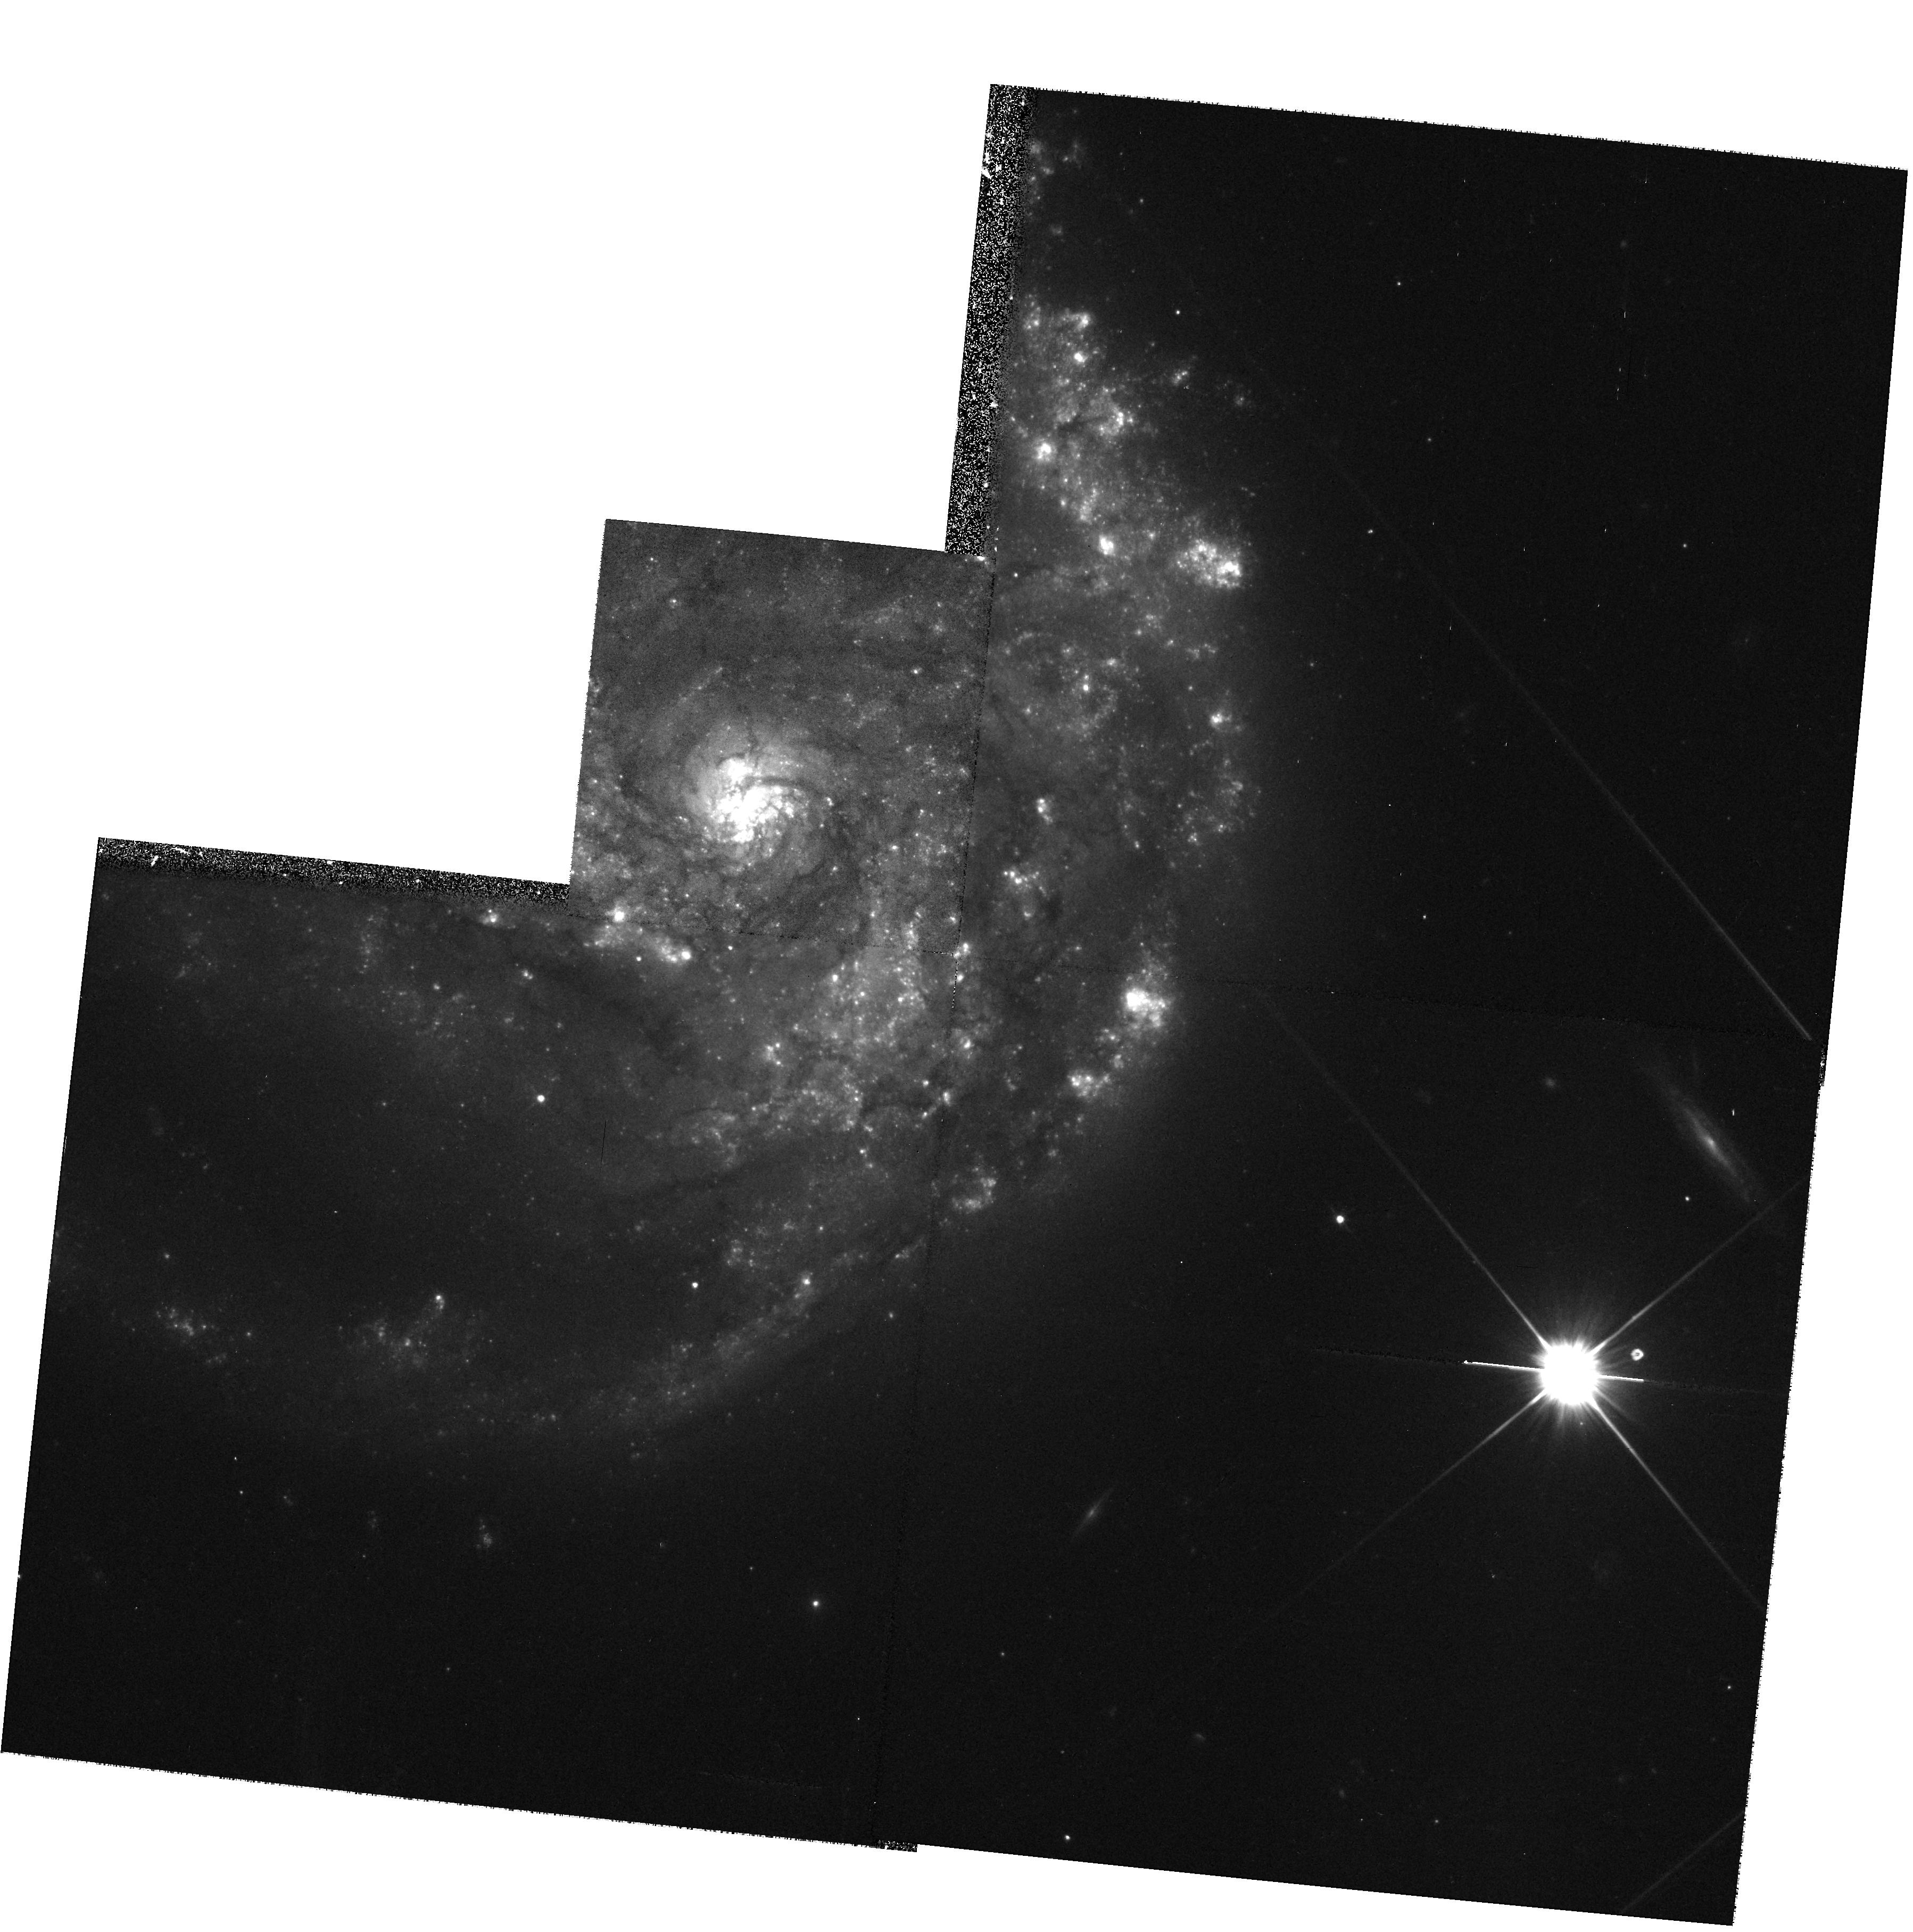
Target: NGC2276. Instrument: WFPC2/PC. Filter: F606W. Exposure: 9 min. Observation ID: hst_8597_21_wfpc2_pc_f606w_u67n21

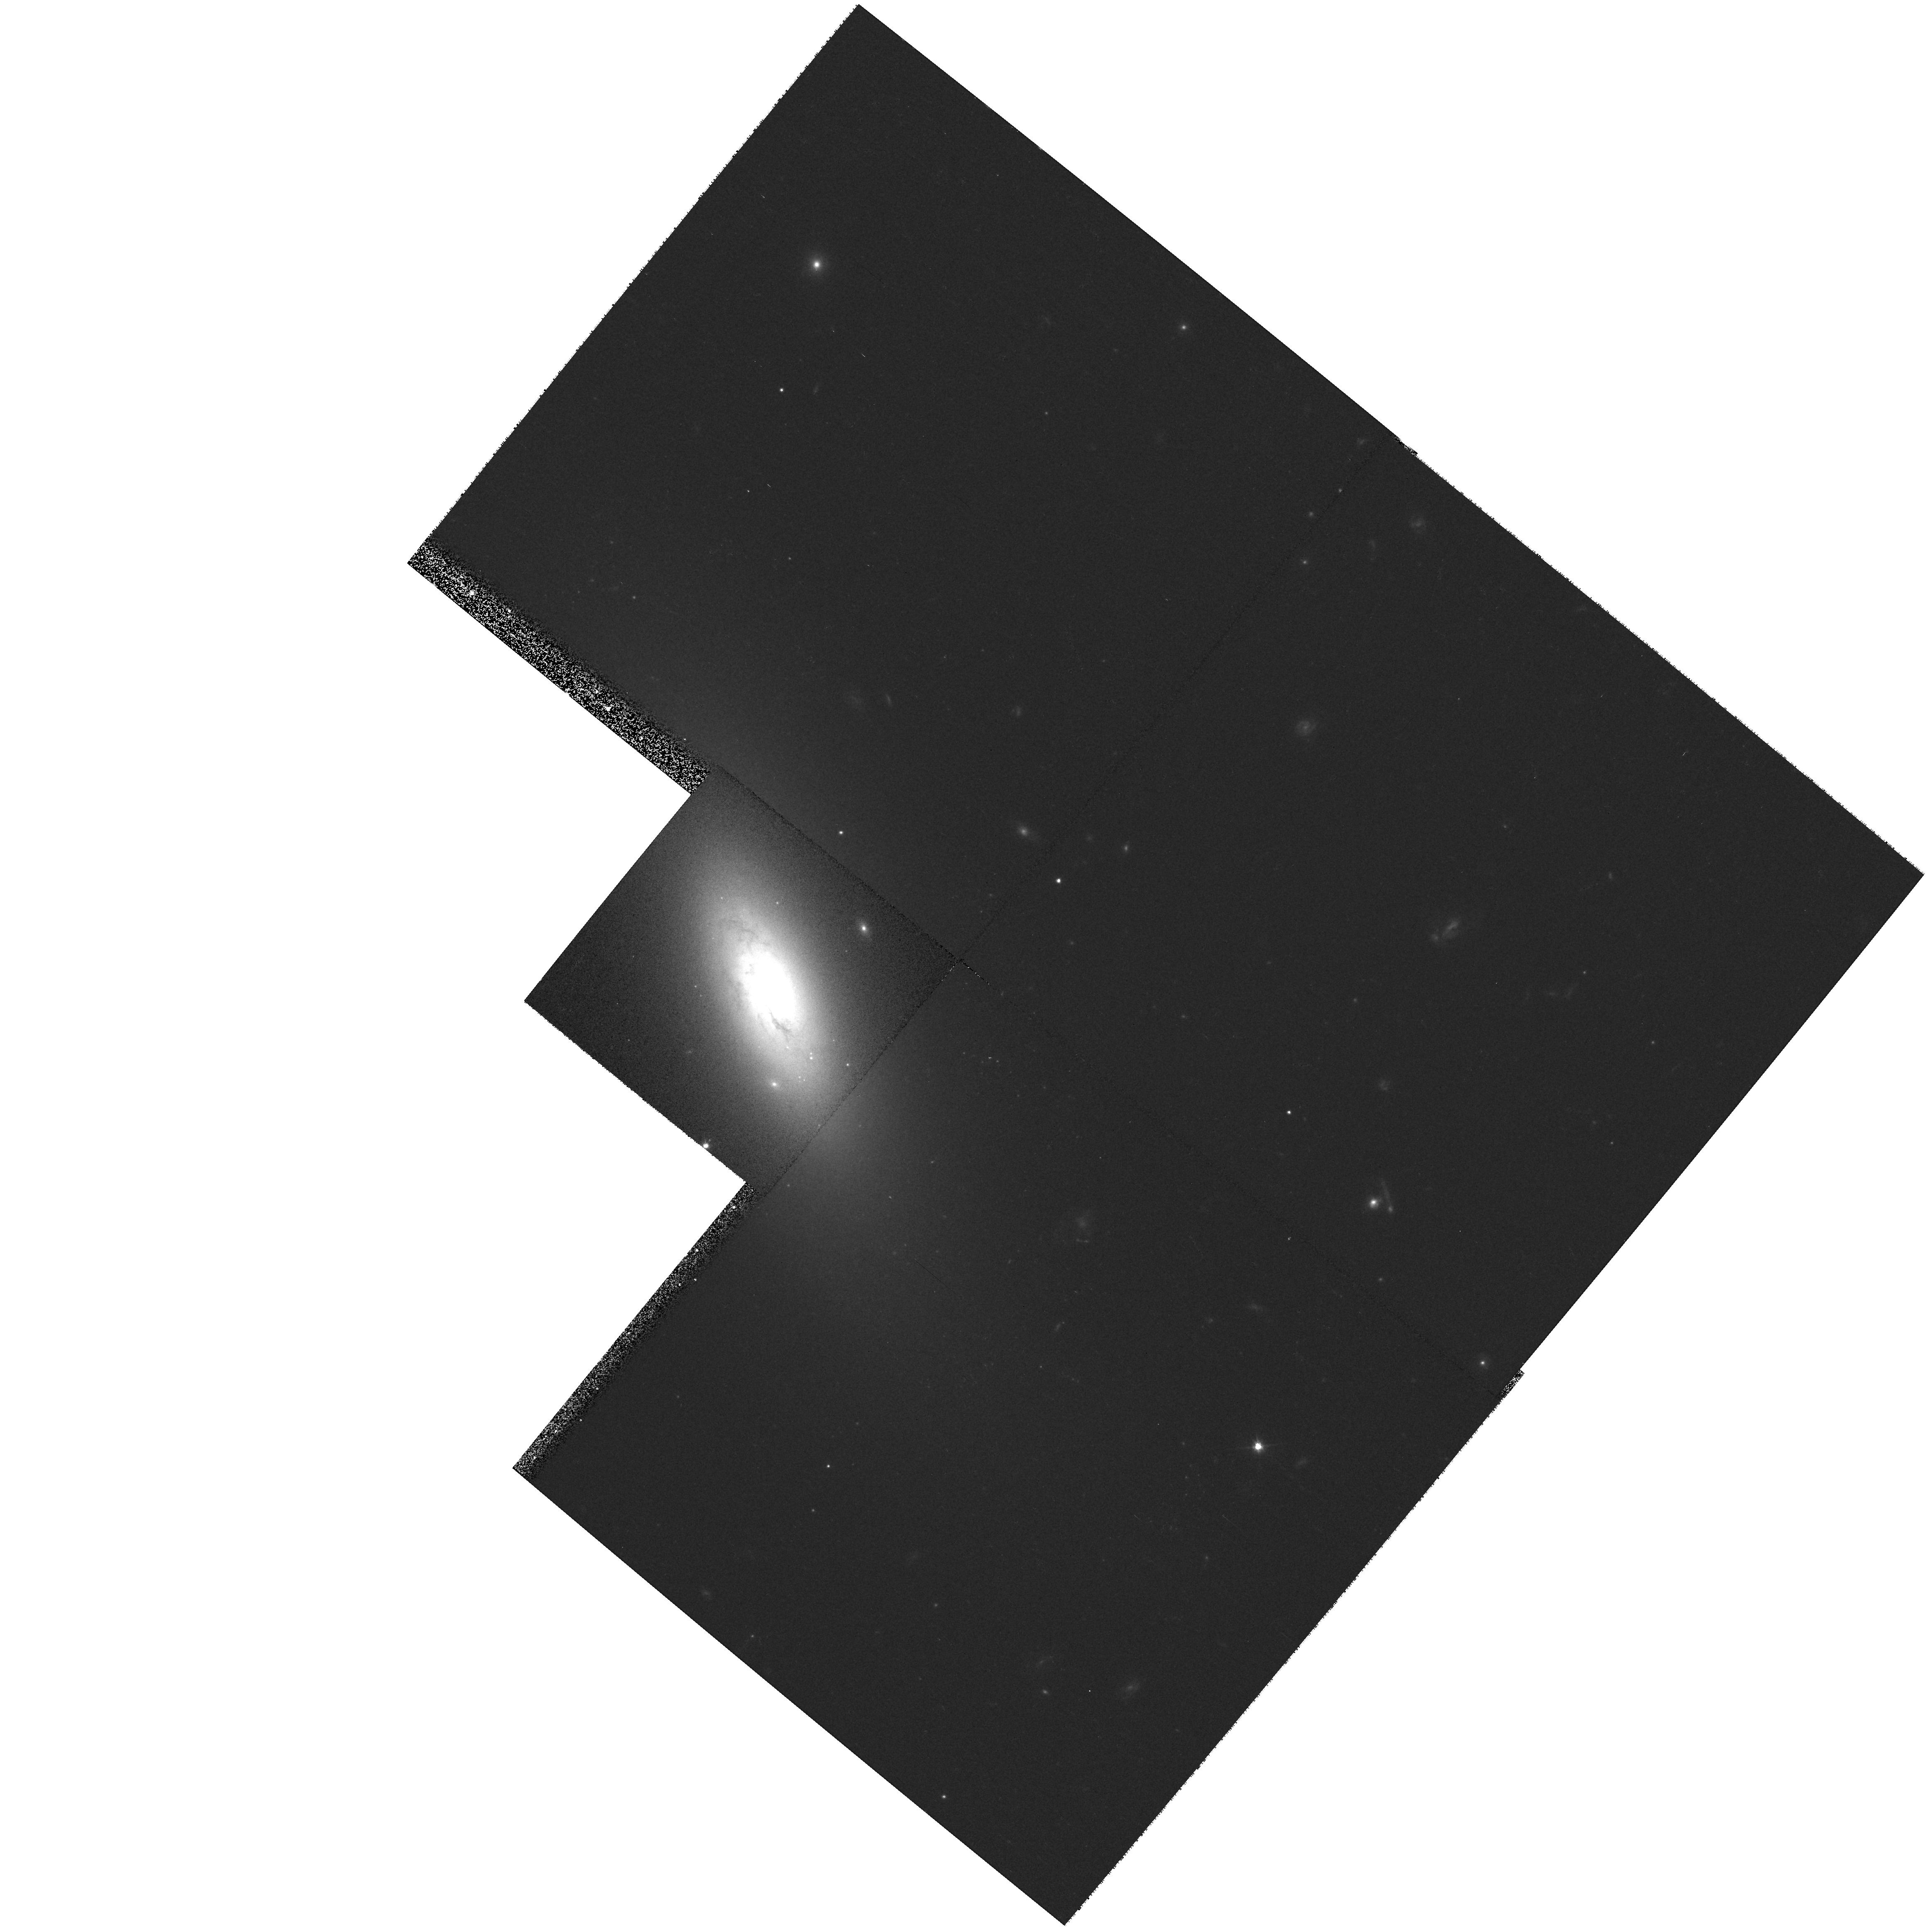
Target: NGC4117. Instrument: WFPC2/PC. Filter: F606W. Exposure: 9 min. Observation ID: hst_8597_38_wfpc2_pc_f606w_u67n38

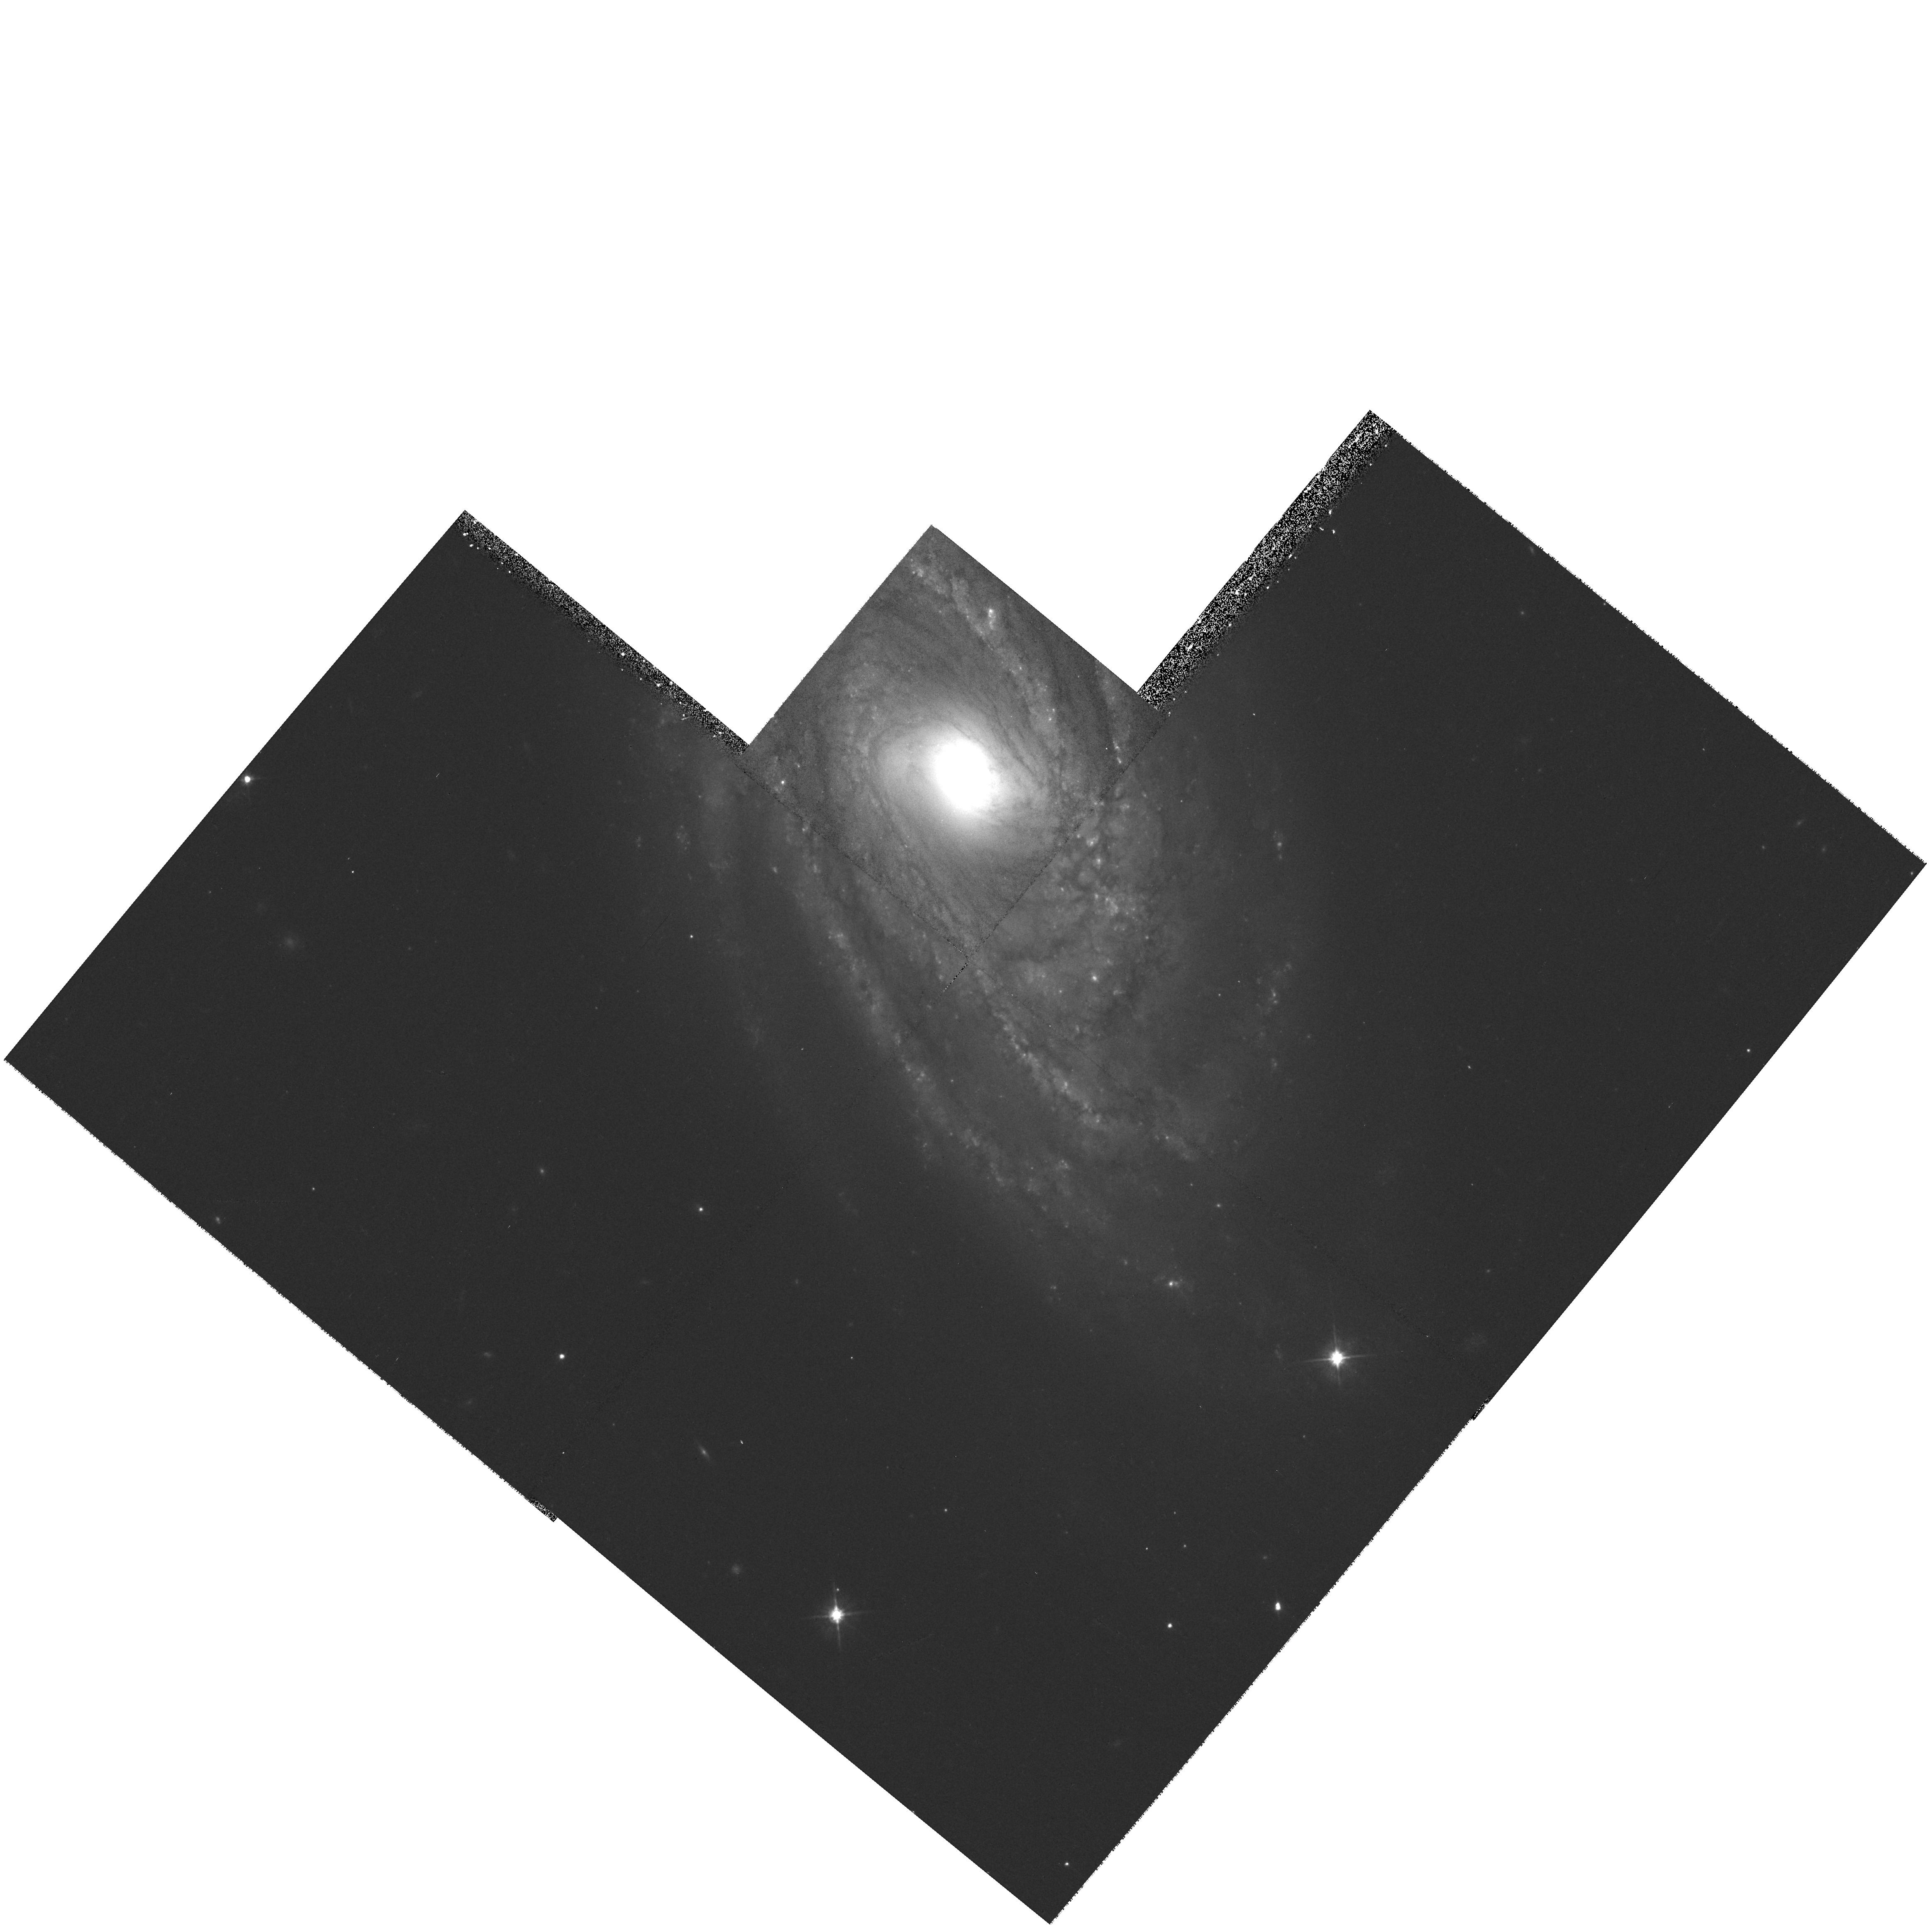
Target: NGC3145. Instrument: WFPC2/PC. Filter: F606W. Exposure: 9 min. Observation ID: hst_8597_27_wfpc2_pc_f606w_u67n27

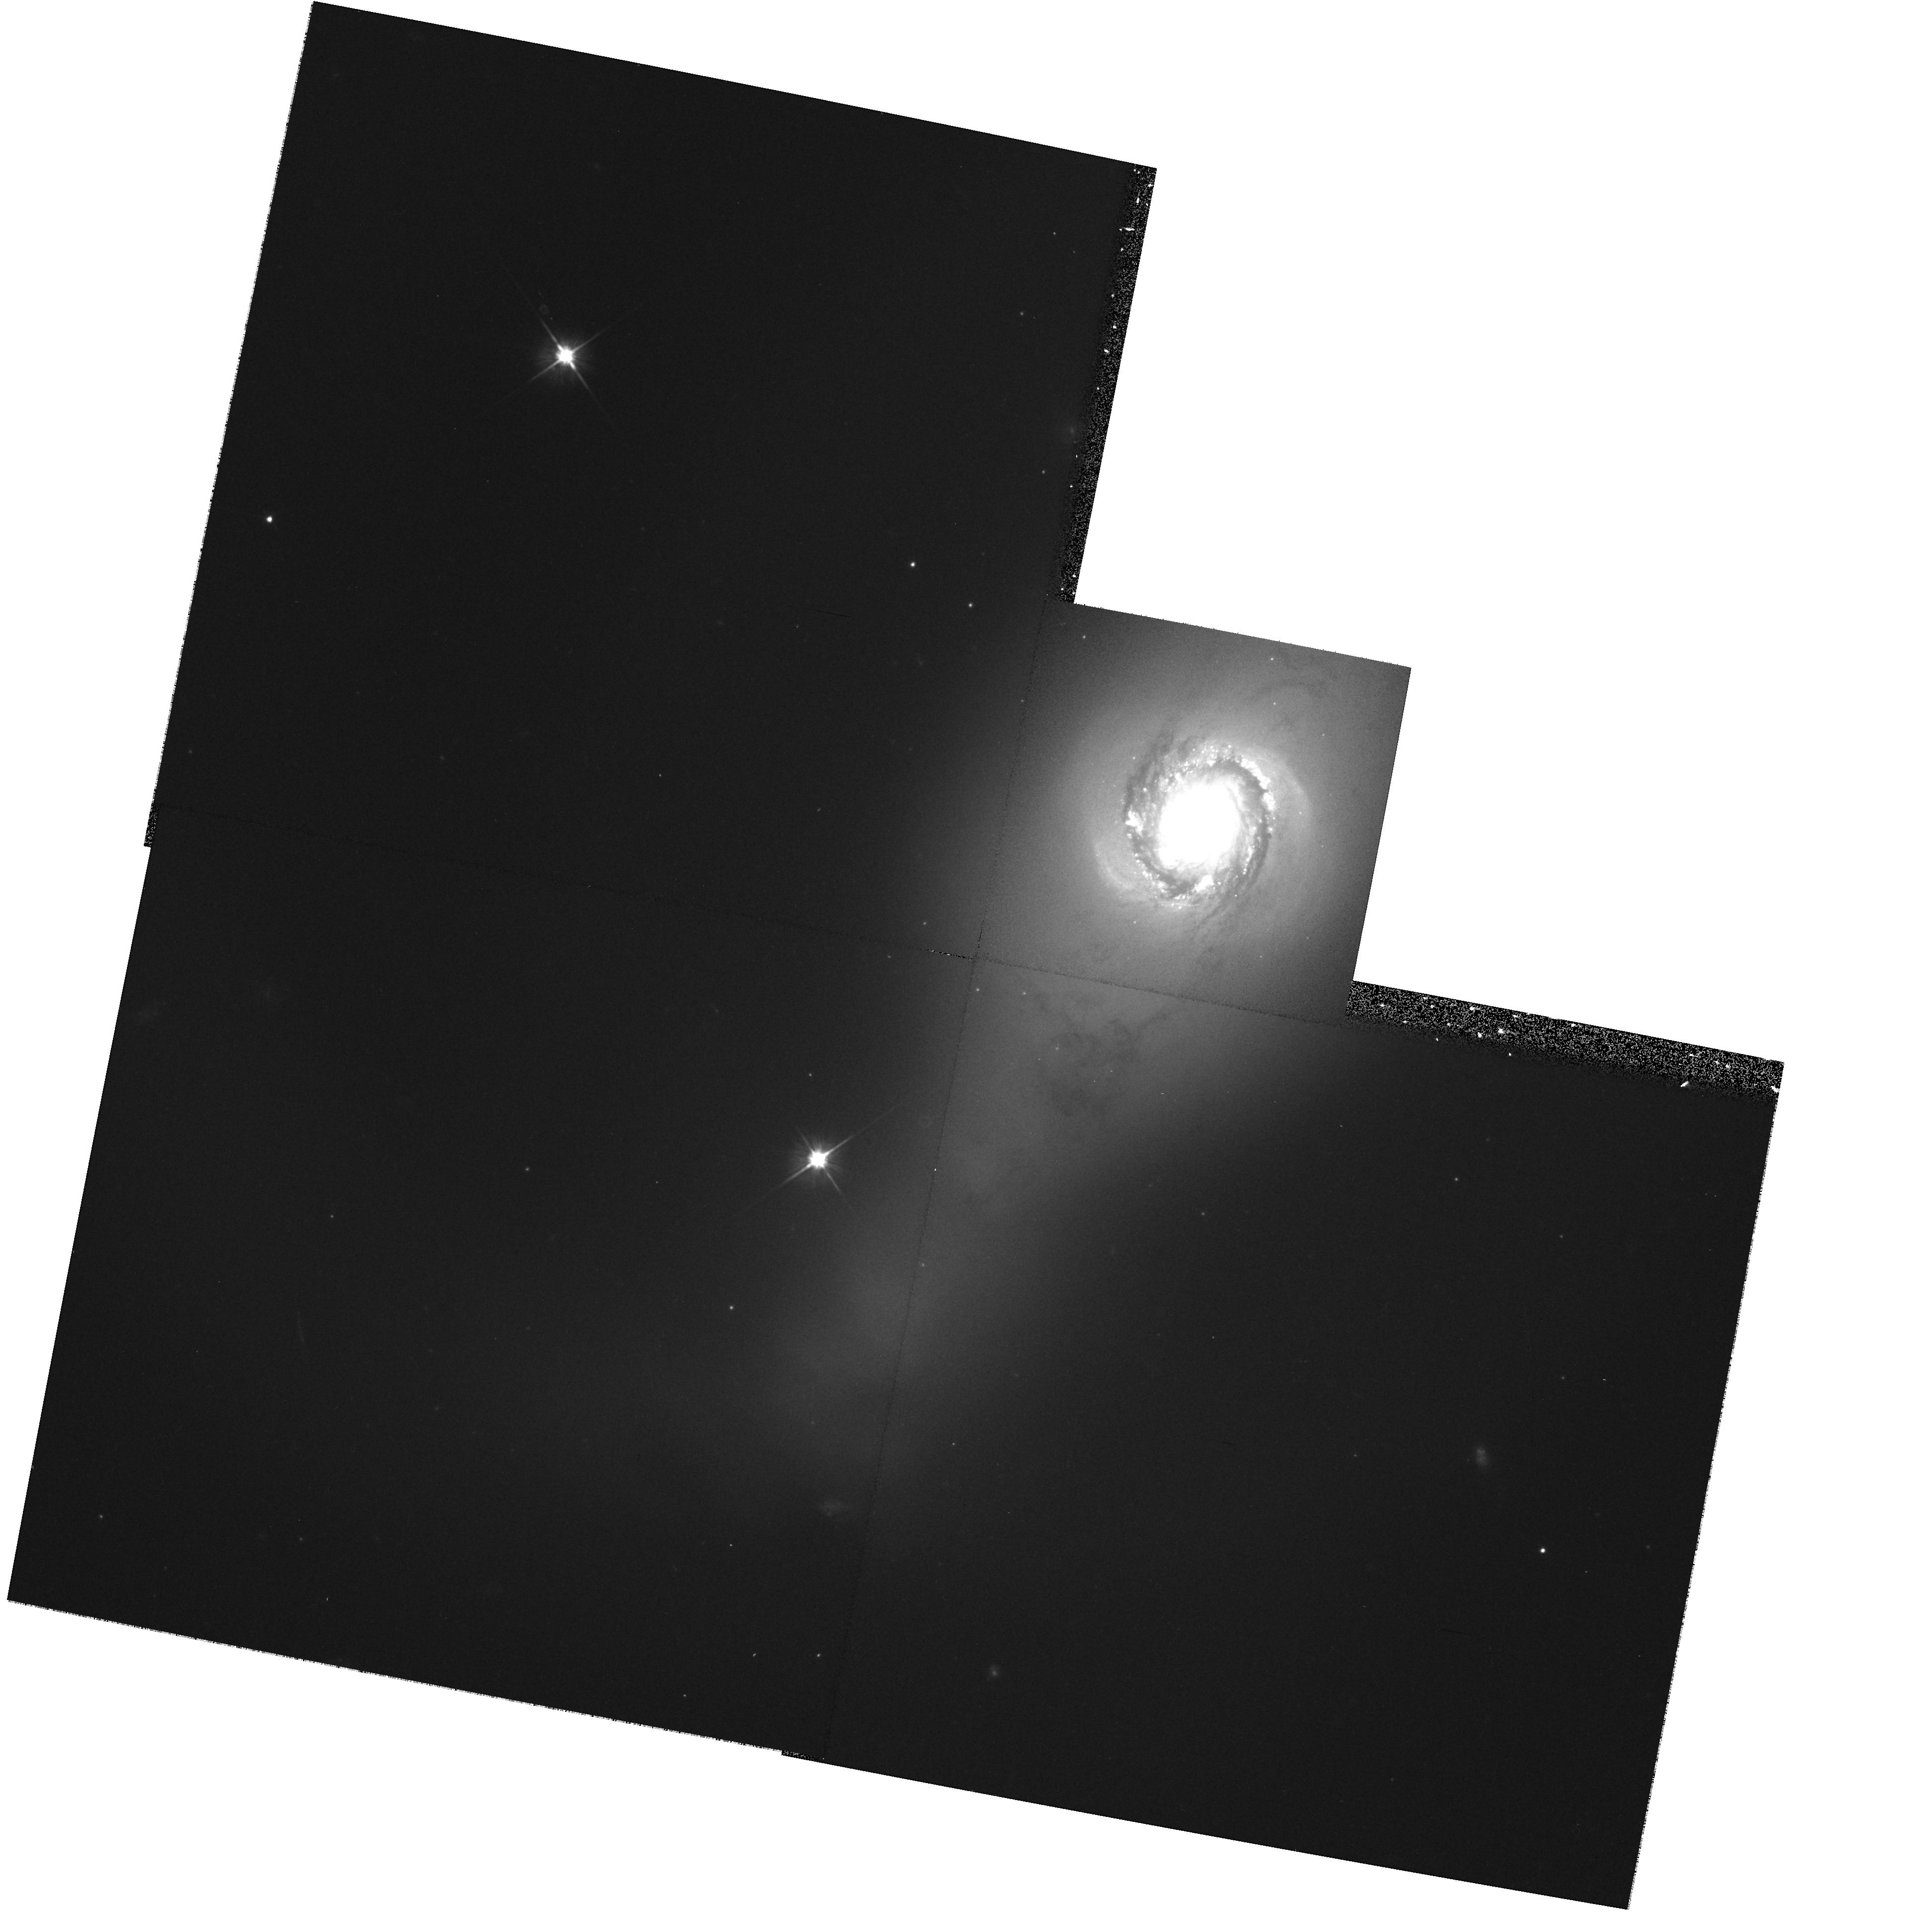
Target: NGC4314. Instrument: WFPC2/PC. Filter: F606W. Exposure: 9 min. Observation ID: hst_8597_43_wfpc2_pc_f606w_u67n43

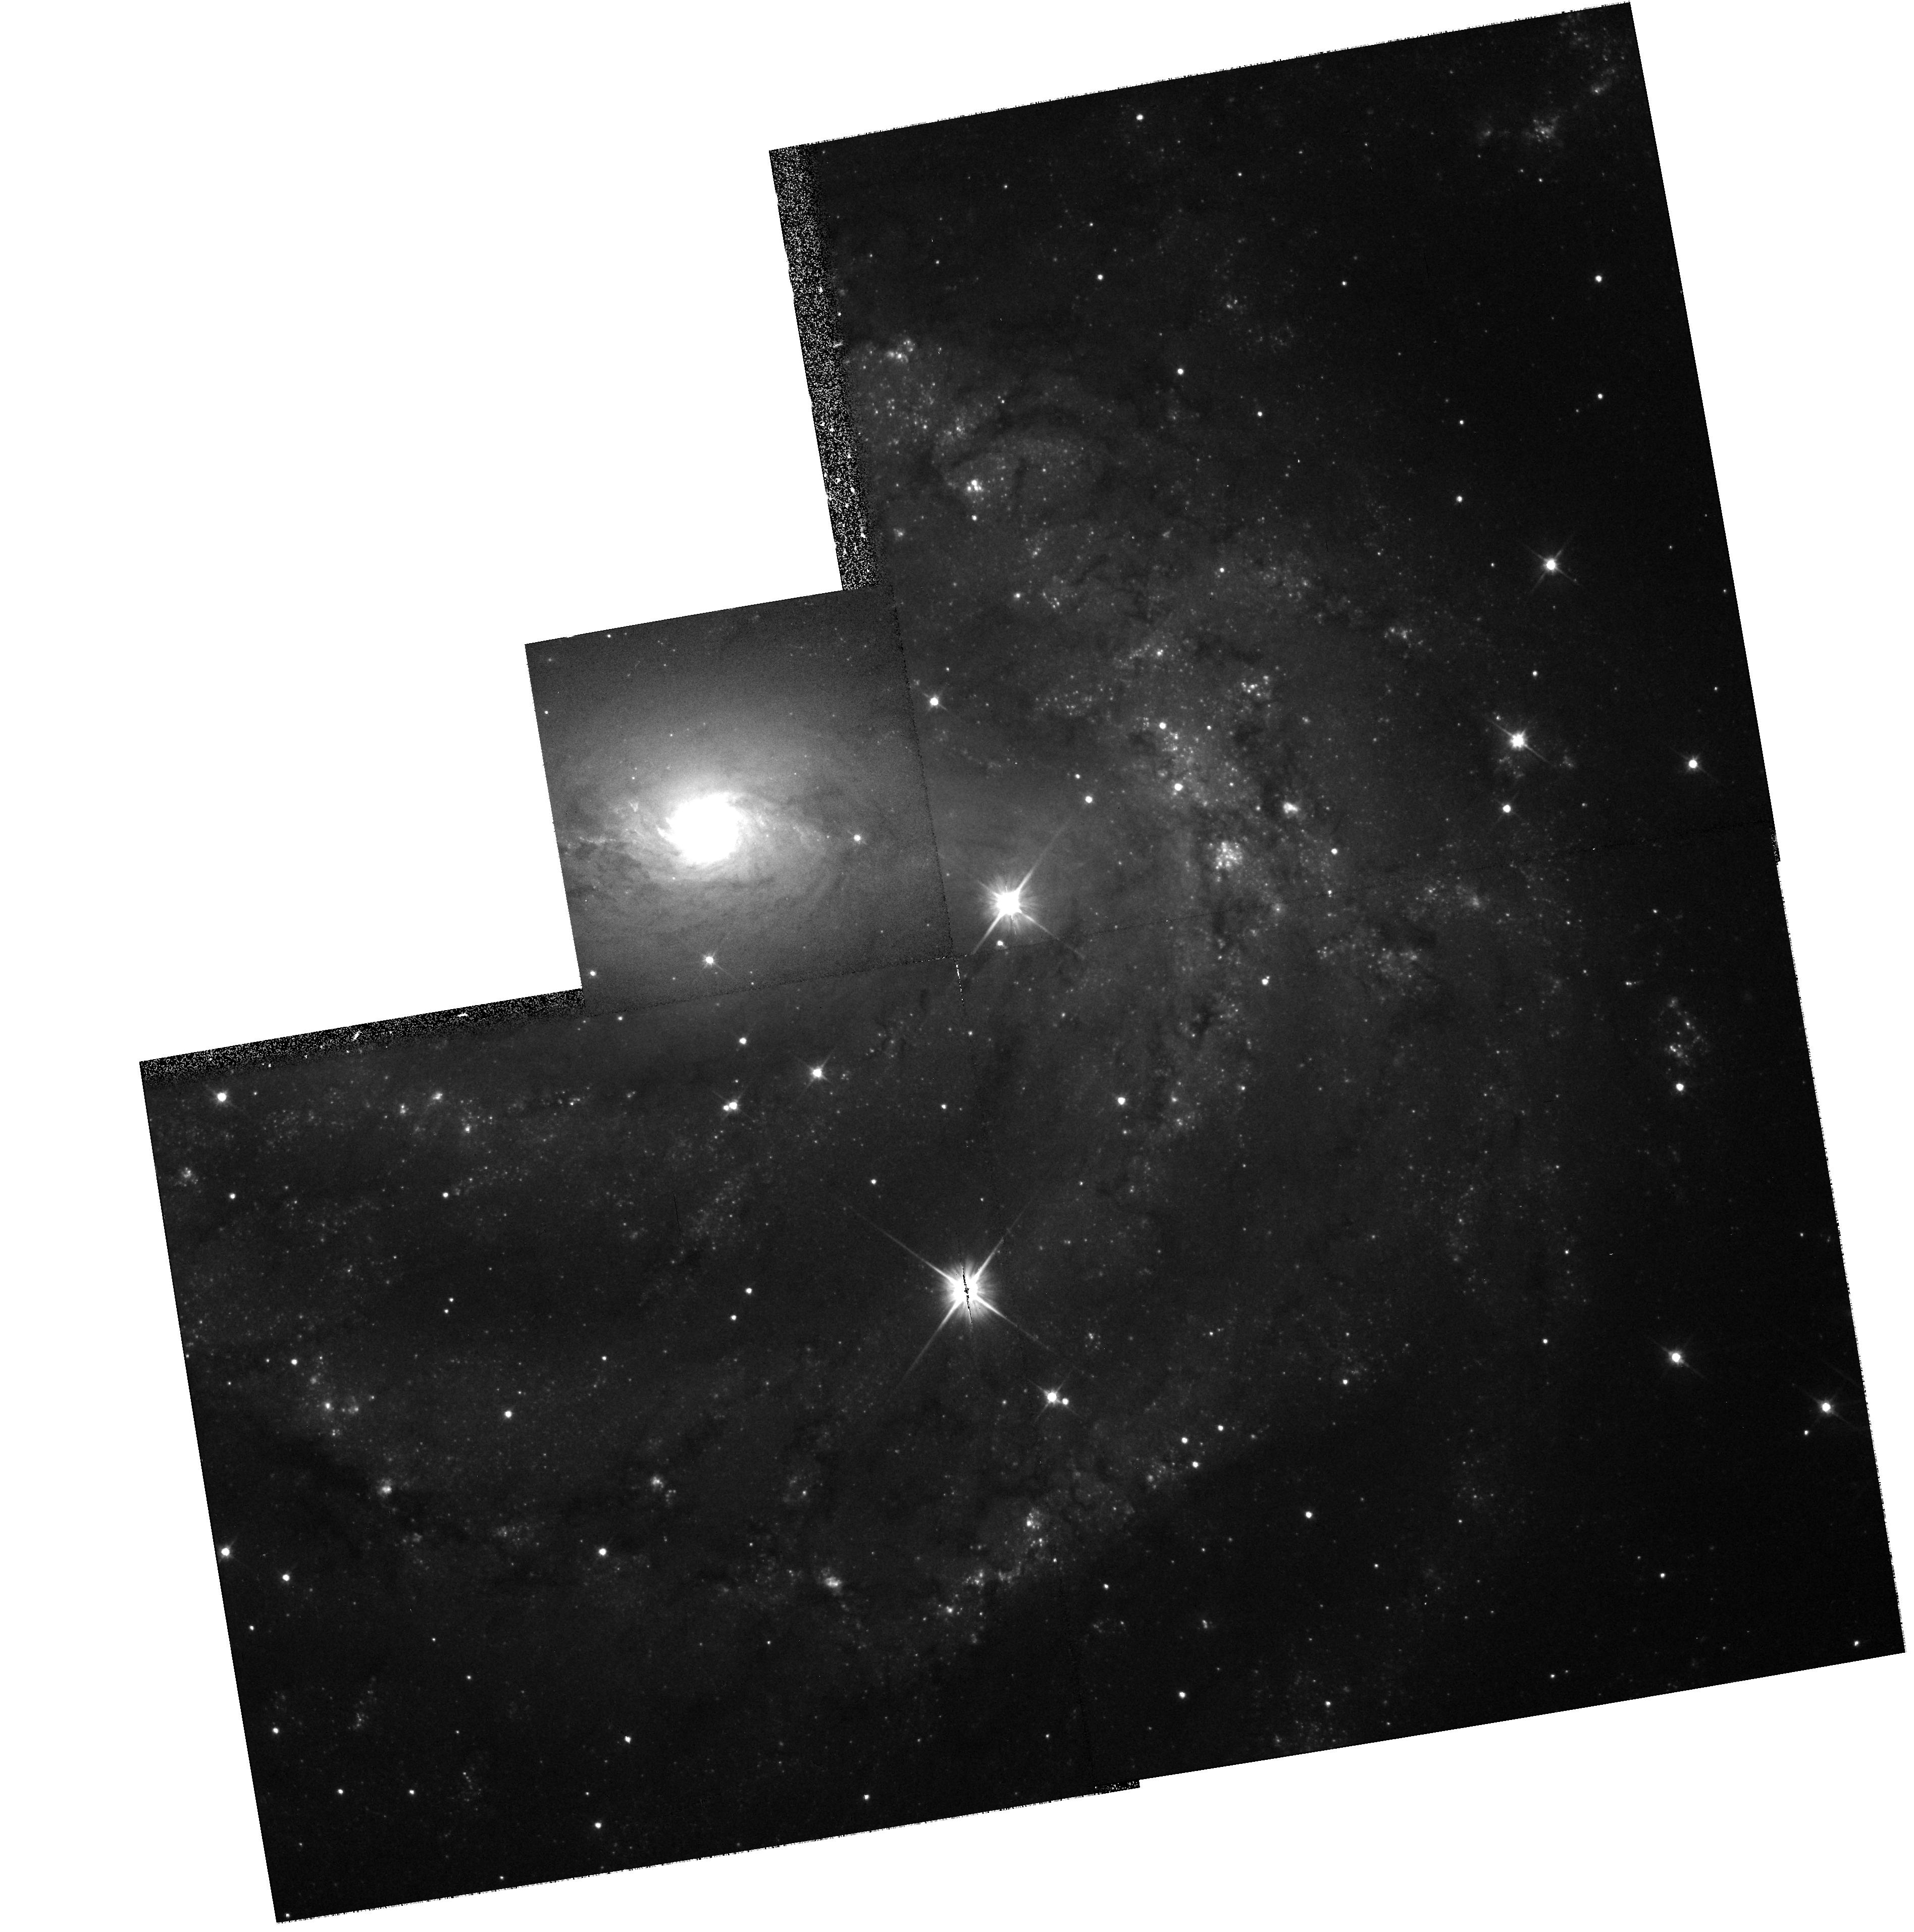
Target: NGC5643. Instrument: WFPC2/PC. Filter: F606W. Exposure: 9 min. Observation ID: hst_8597_55_wfpc2_pc_f606w_u67n55

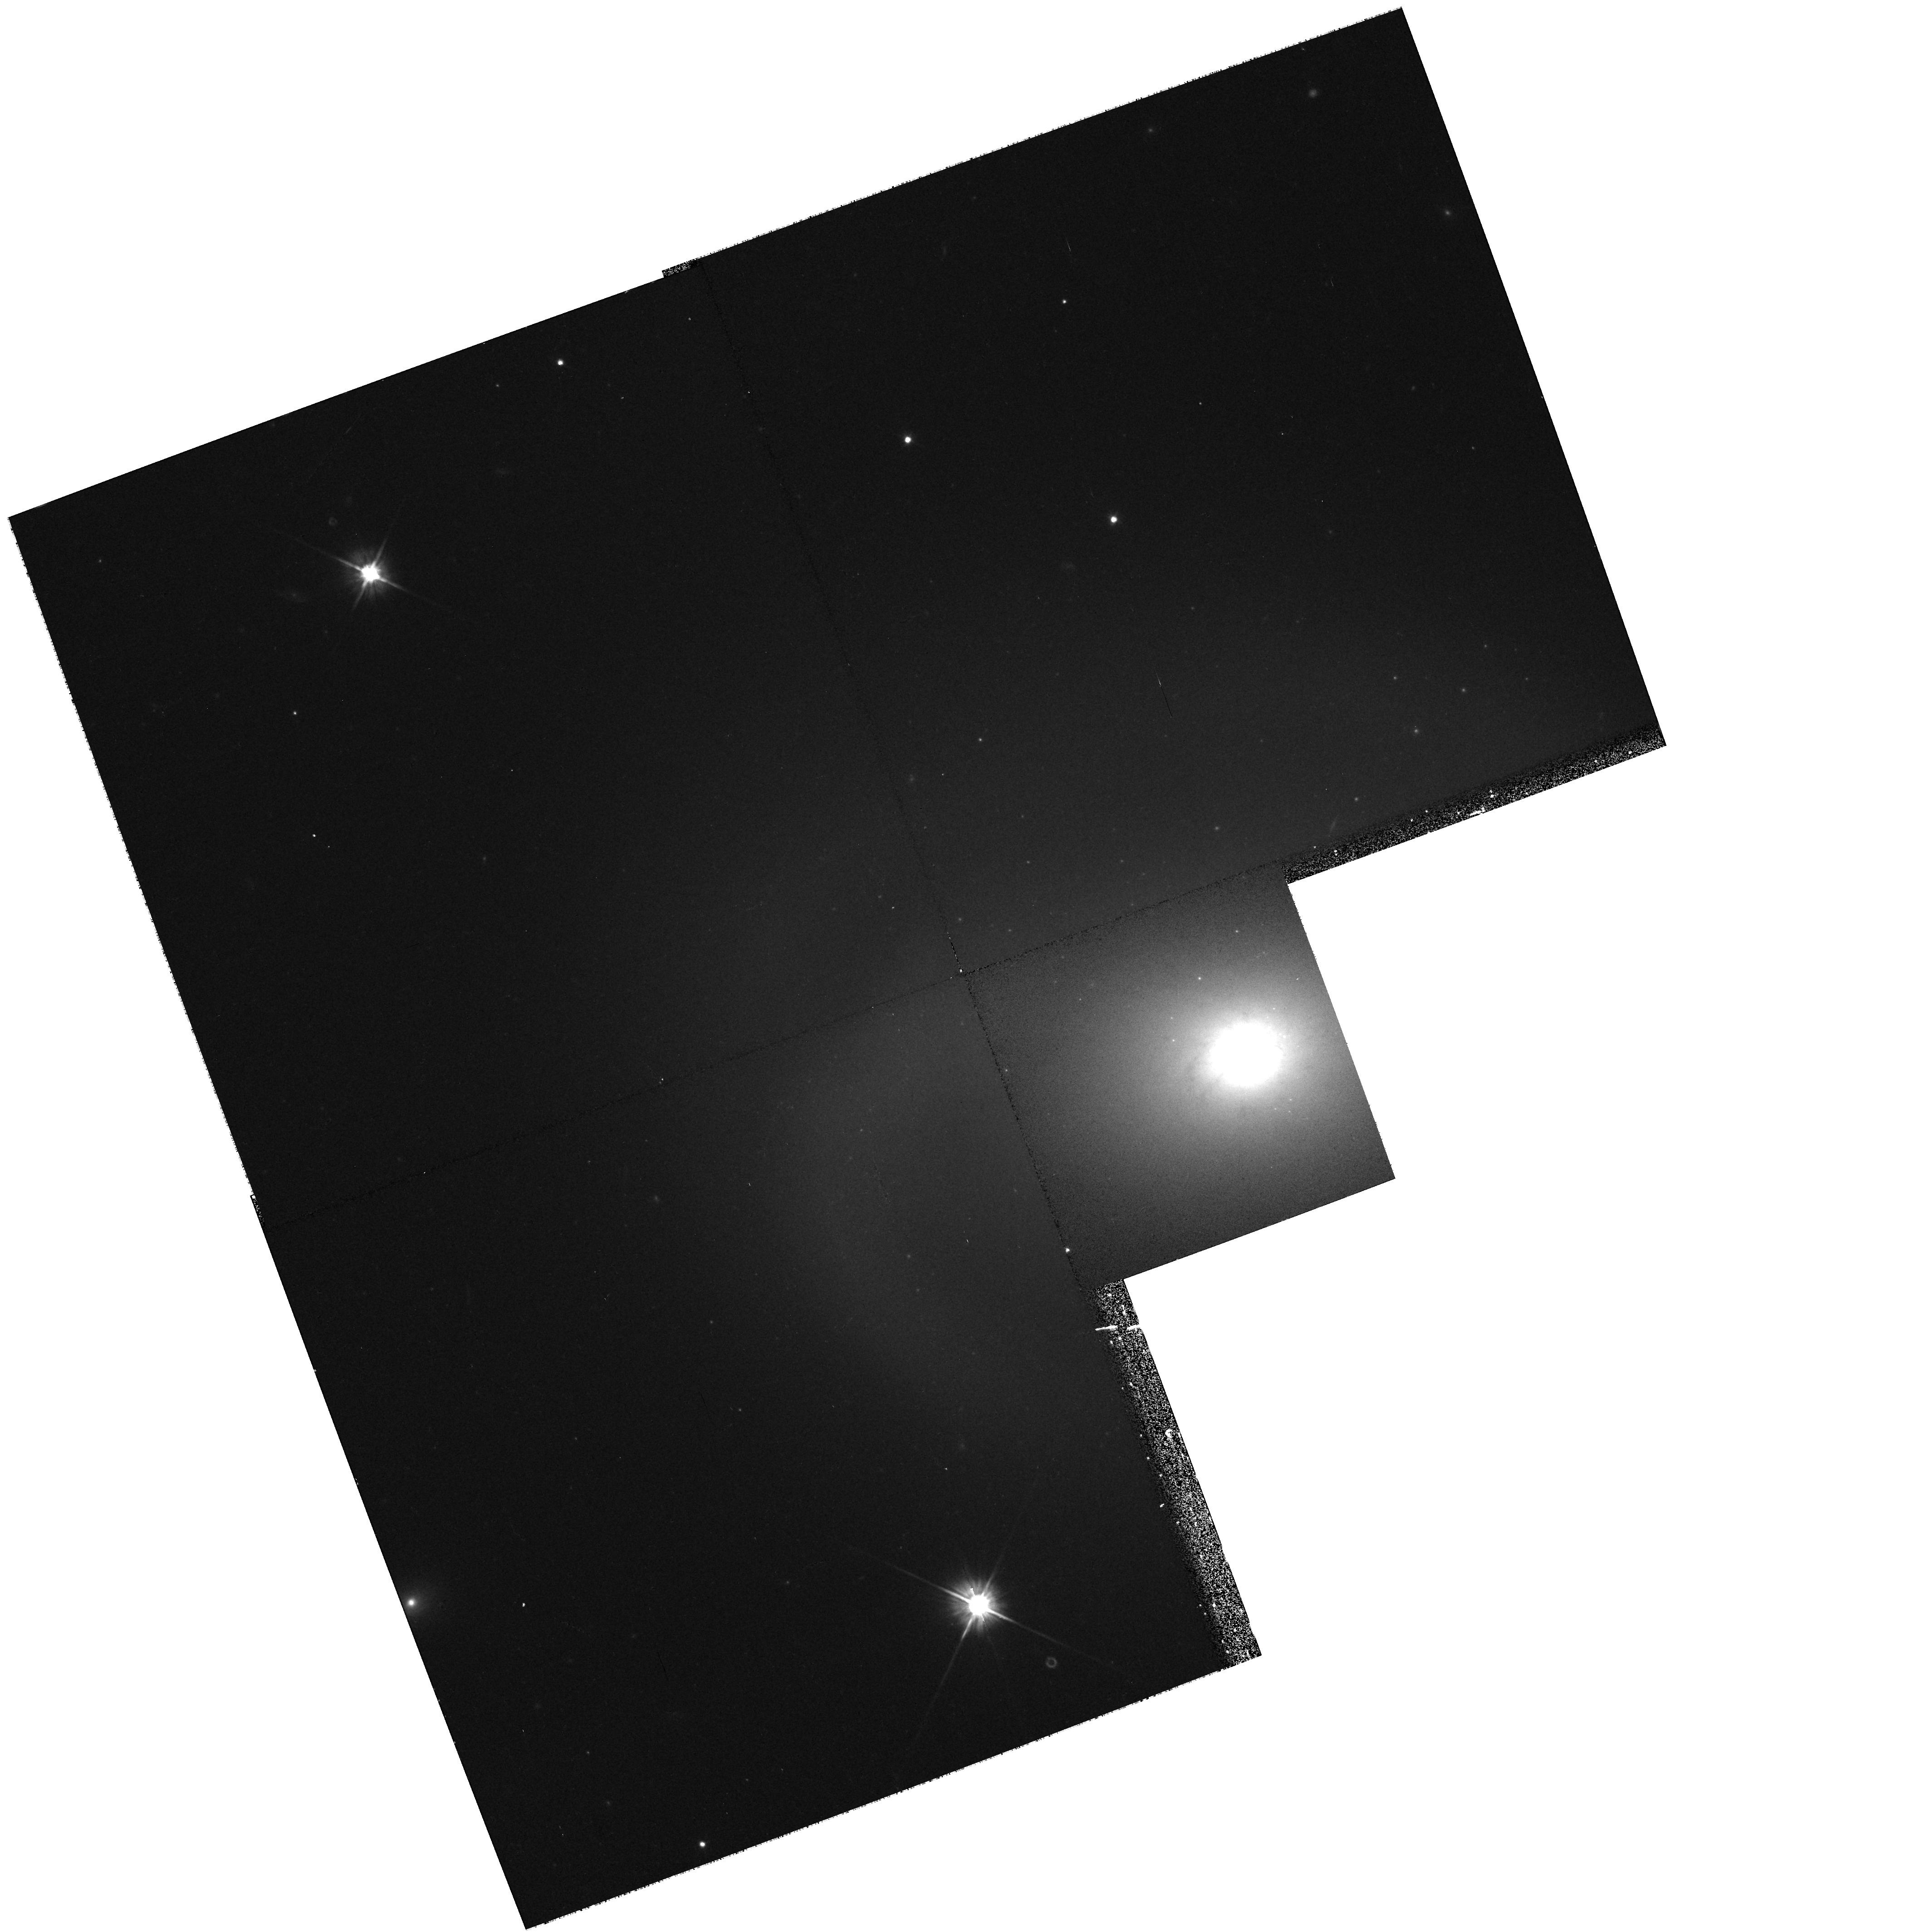
Target: NGC7743. Instrument: WFPC2/PC. Filter: F606W. Exposure: 9 min. Observation ID: hst_8597_74_wfpc2_pc_f606w_u67n74

The Fueling of Active Nuclei:, Why are Active Galaxies Active? (PI: Regan, Michael W.)

Accretion onto massive black holes is believed to be the energy source for AGN. However, evidence for black holes in quiescent galaxies has also been reported; why are these galaxies inactive? One possibility is that active galaxies are better at providing fuel to the nuclear region than quiescent galaxies. For the ISM to fuel a massive black hole it must lose significant amounts of angular momentum. Although angular momentum can easily be removed by stellar bars, recent ground- based studies of Seyferts show that the fraction of bars in active galaxies is no higher than in normal galaxies. Other possible fueling mechanisms such as ``bars-within-bars'' or nuclear spirals cannot be investigated from the ground because they are relatively small features in the ISM. Recent HST observations using optical - near-infrared color maps to probe the morphology of the ISM at high resolution have shown that the majority of Seyfert galaxies have nuclear dust spirals. We propose to obtain WFPC2 snapshots of a sample of primarily quiescent galaxies which we will combine with existing NICMOS images to form color maps to determine if quiescent galaxies also have a large fraction of nuclear dust spirals. This will allow us to determine if nuclear spiral arms are the distinguishing feature that makes active galaxies active. Since the database created will be invaluable for other studies of spiral galaxies, we are waiving our proprietary period.